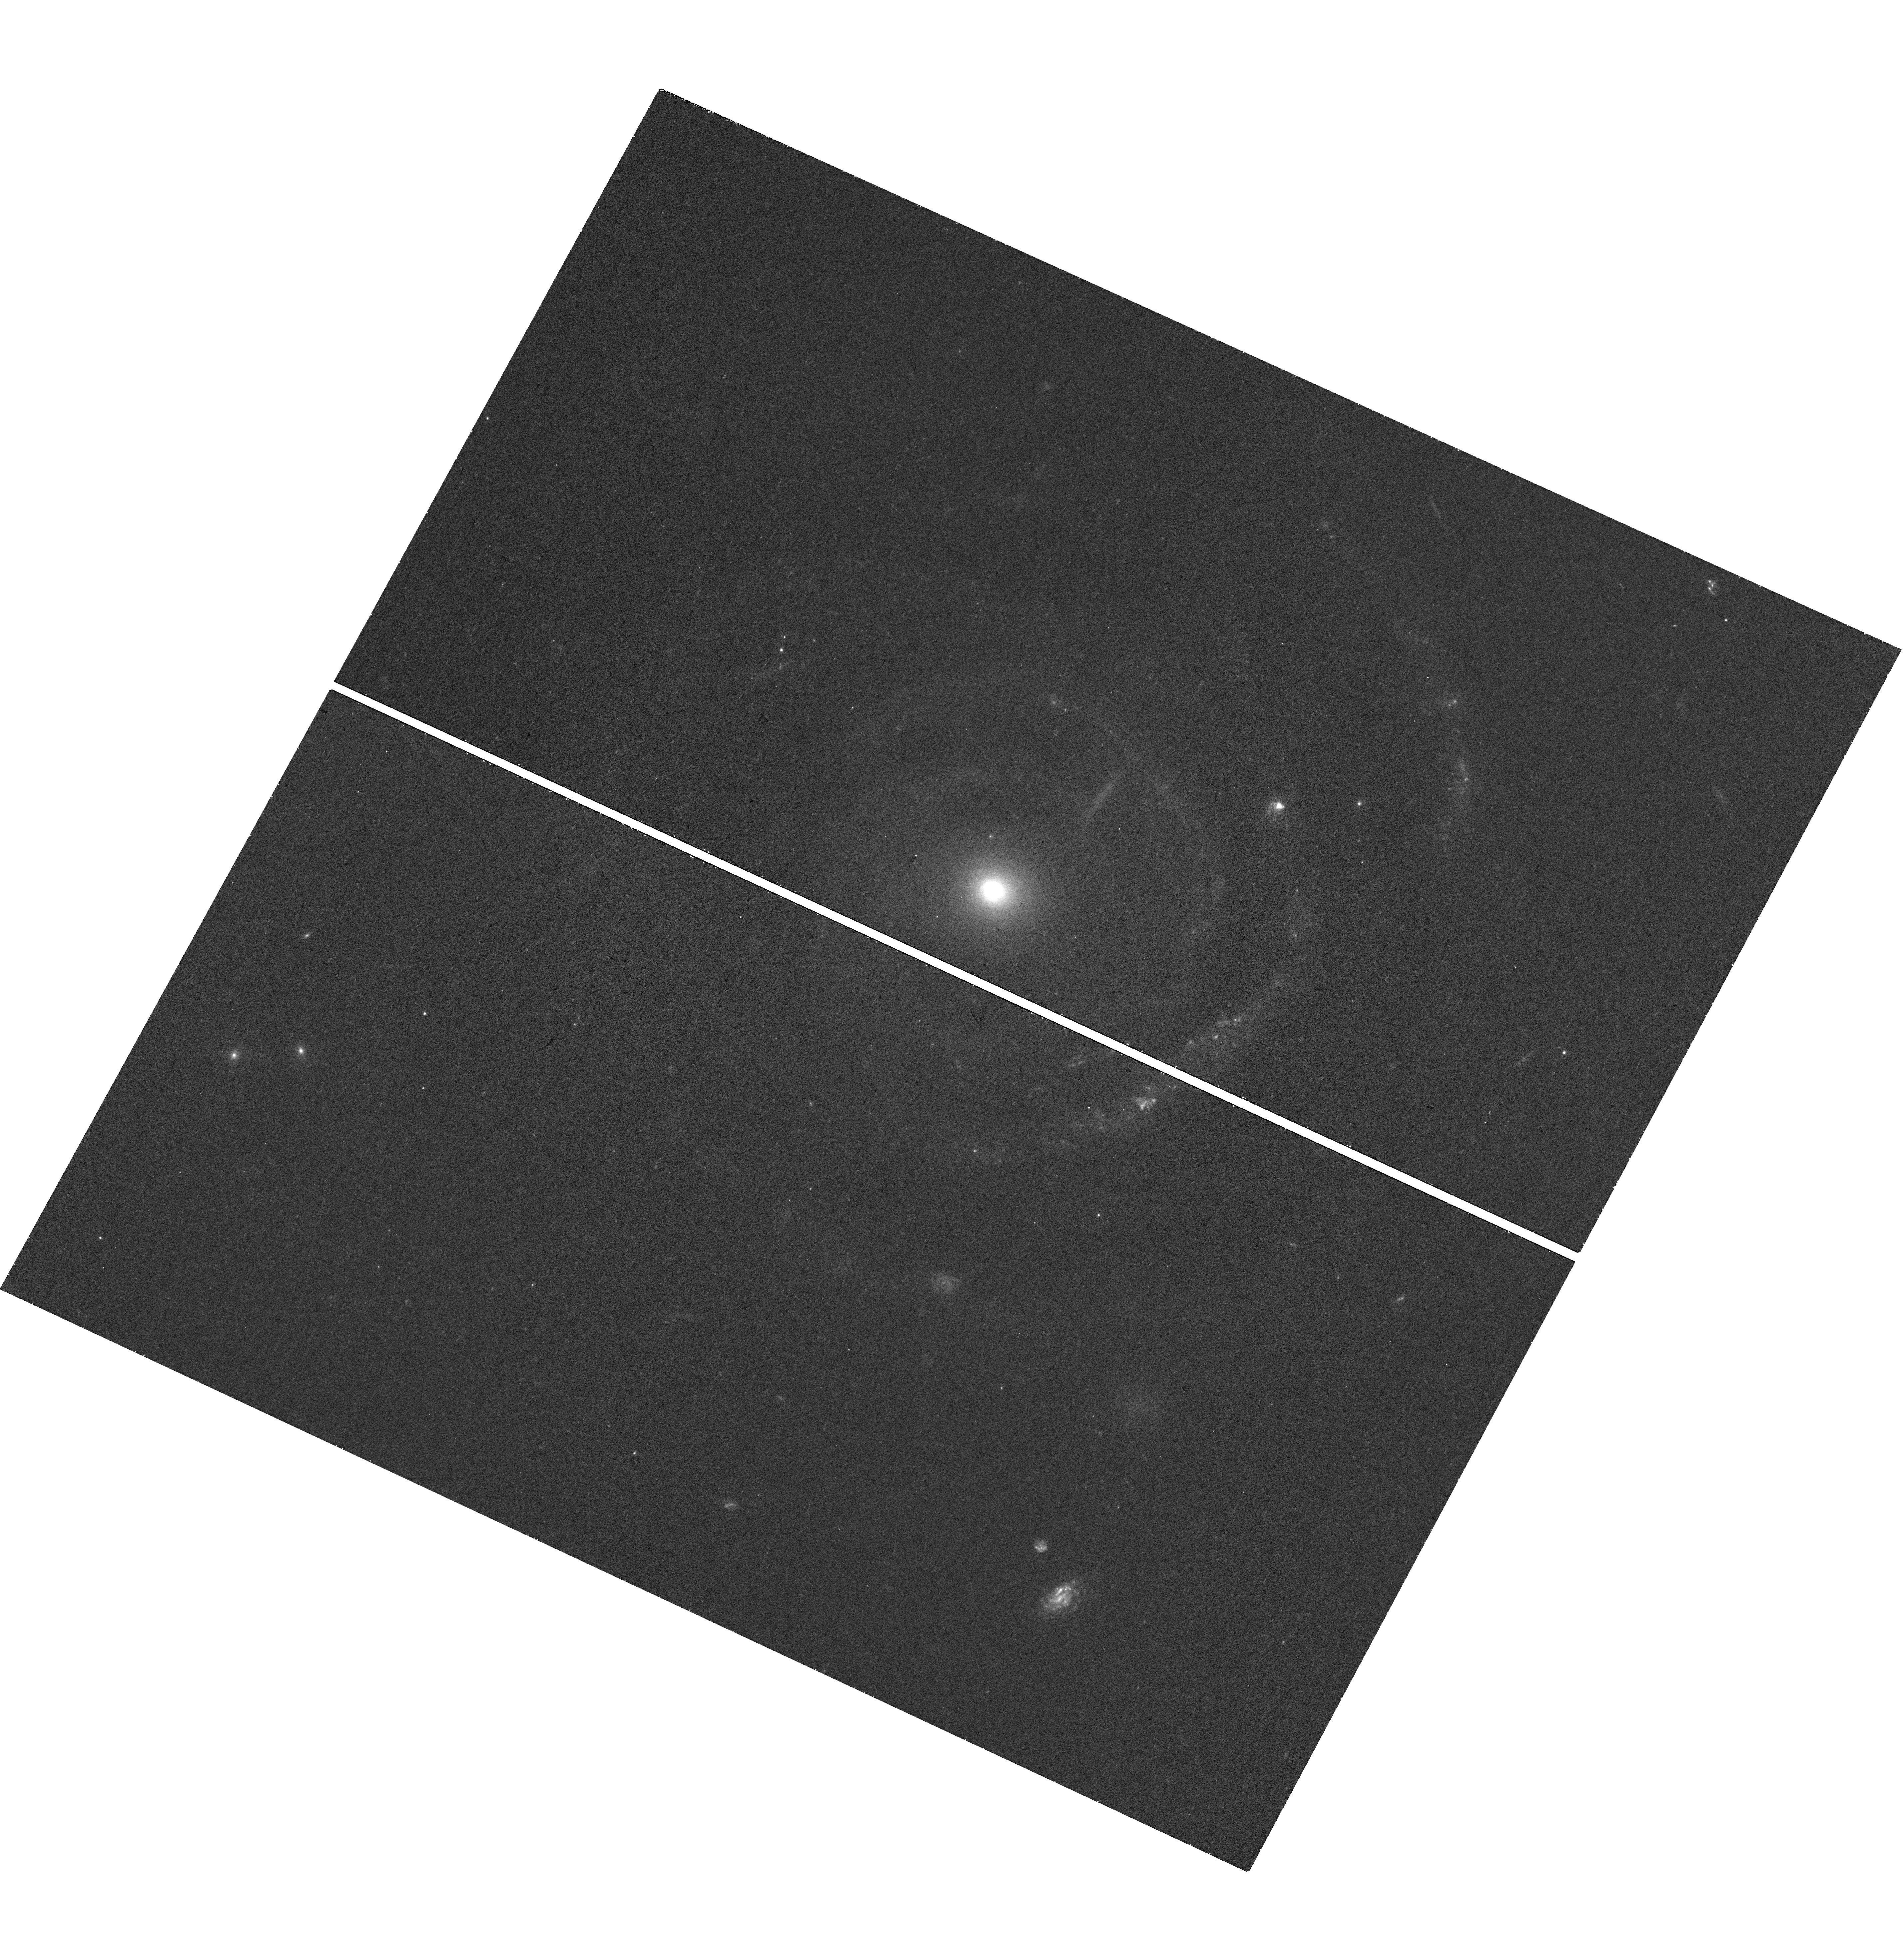
Target: MALIN-2
Instrument: WFC3/UVIS
Filter: F438W
Exposure: 21 min
Observation ID: hst_15186_58_wfc3_uvis_f438w_idj558

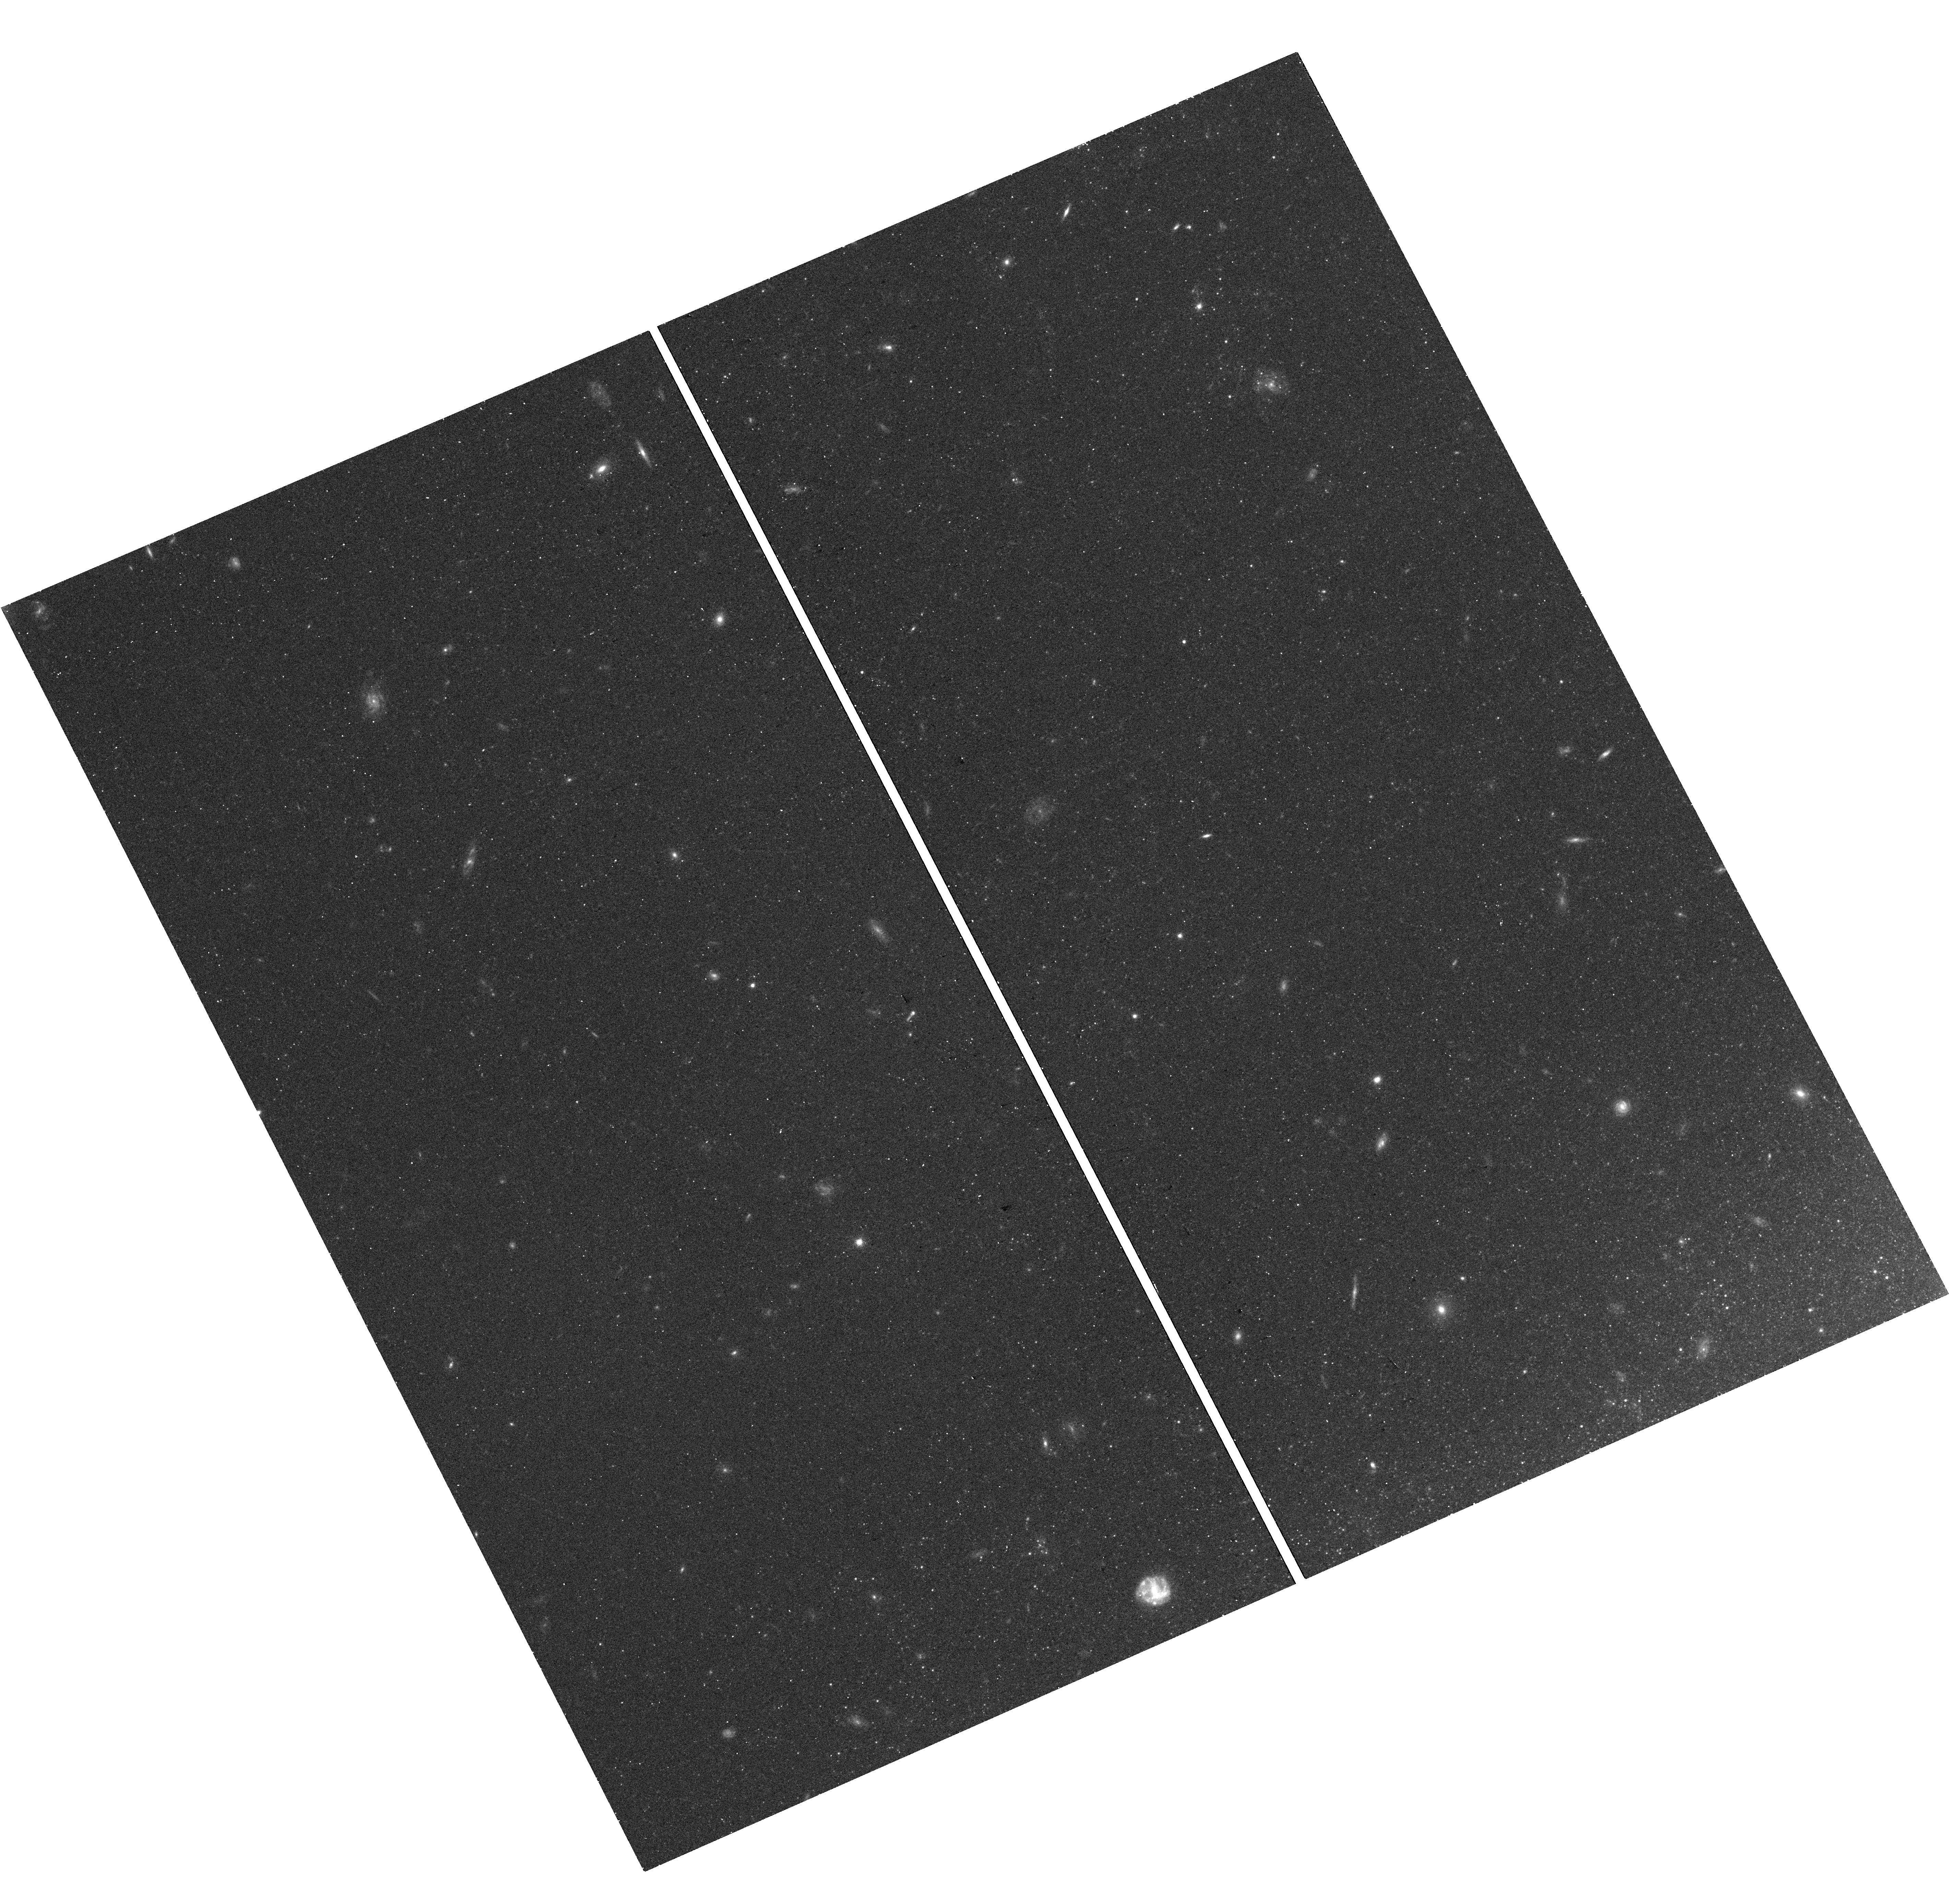
Target: NGC628XUV
Instrument: WFC3/UVIS
Filter: F600LP
Exposure: 14 min
Observation ID: hst_15186_02_wfc3_uvis_f600lp_idj502

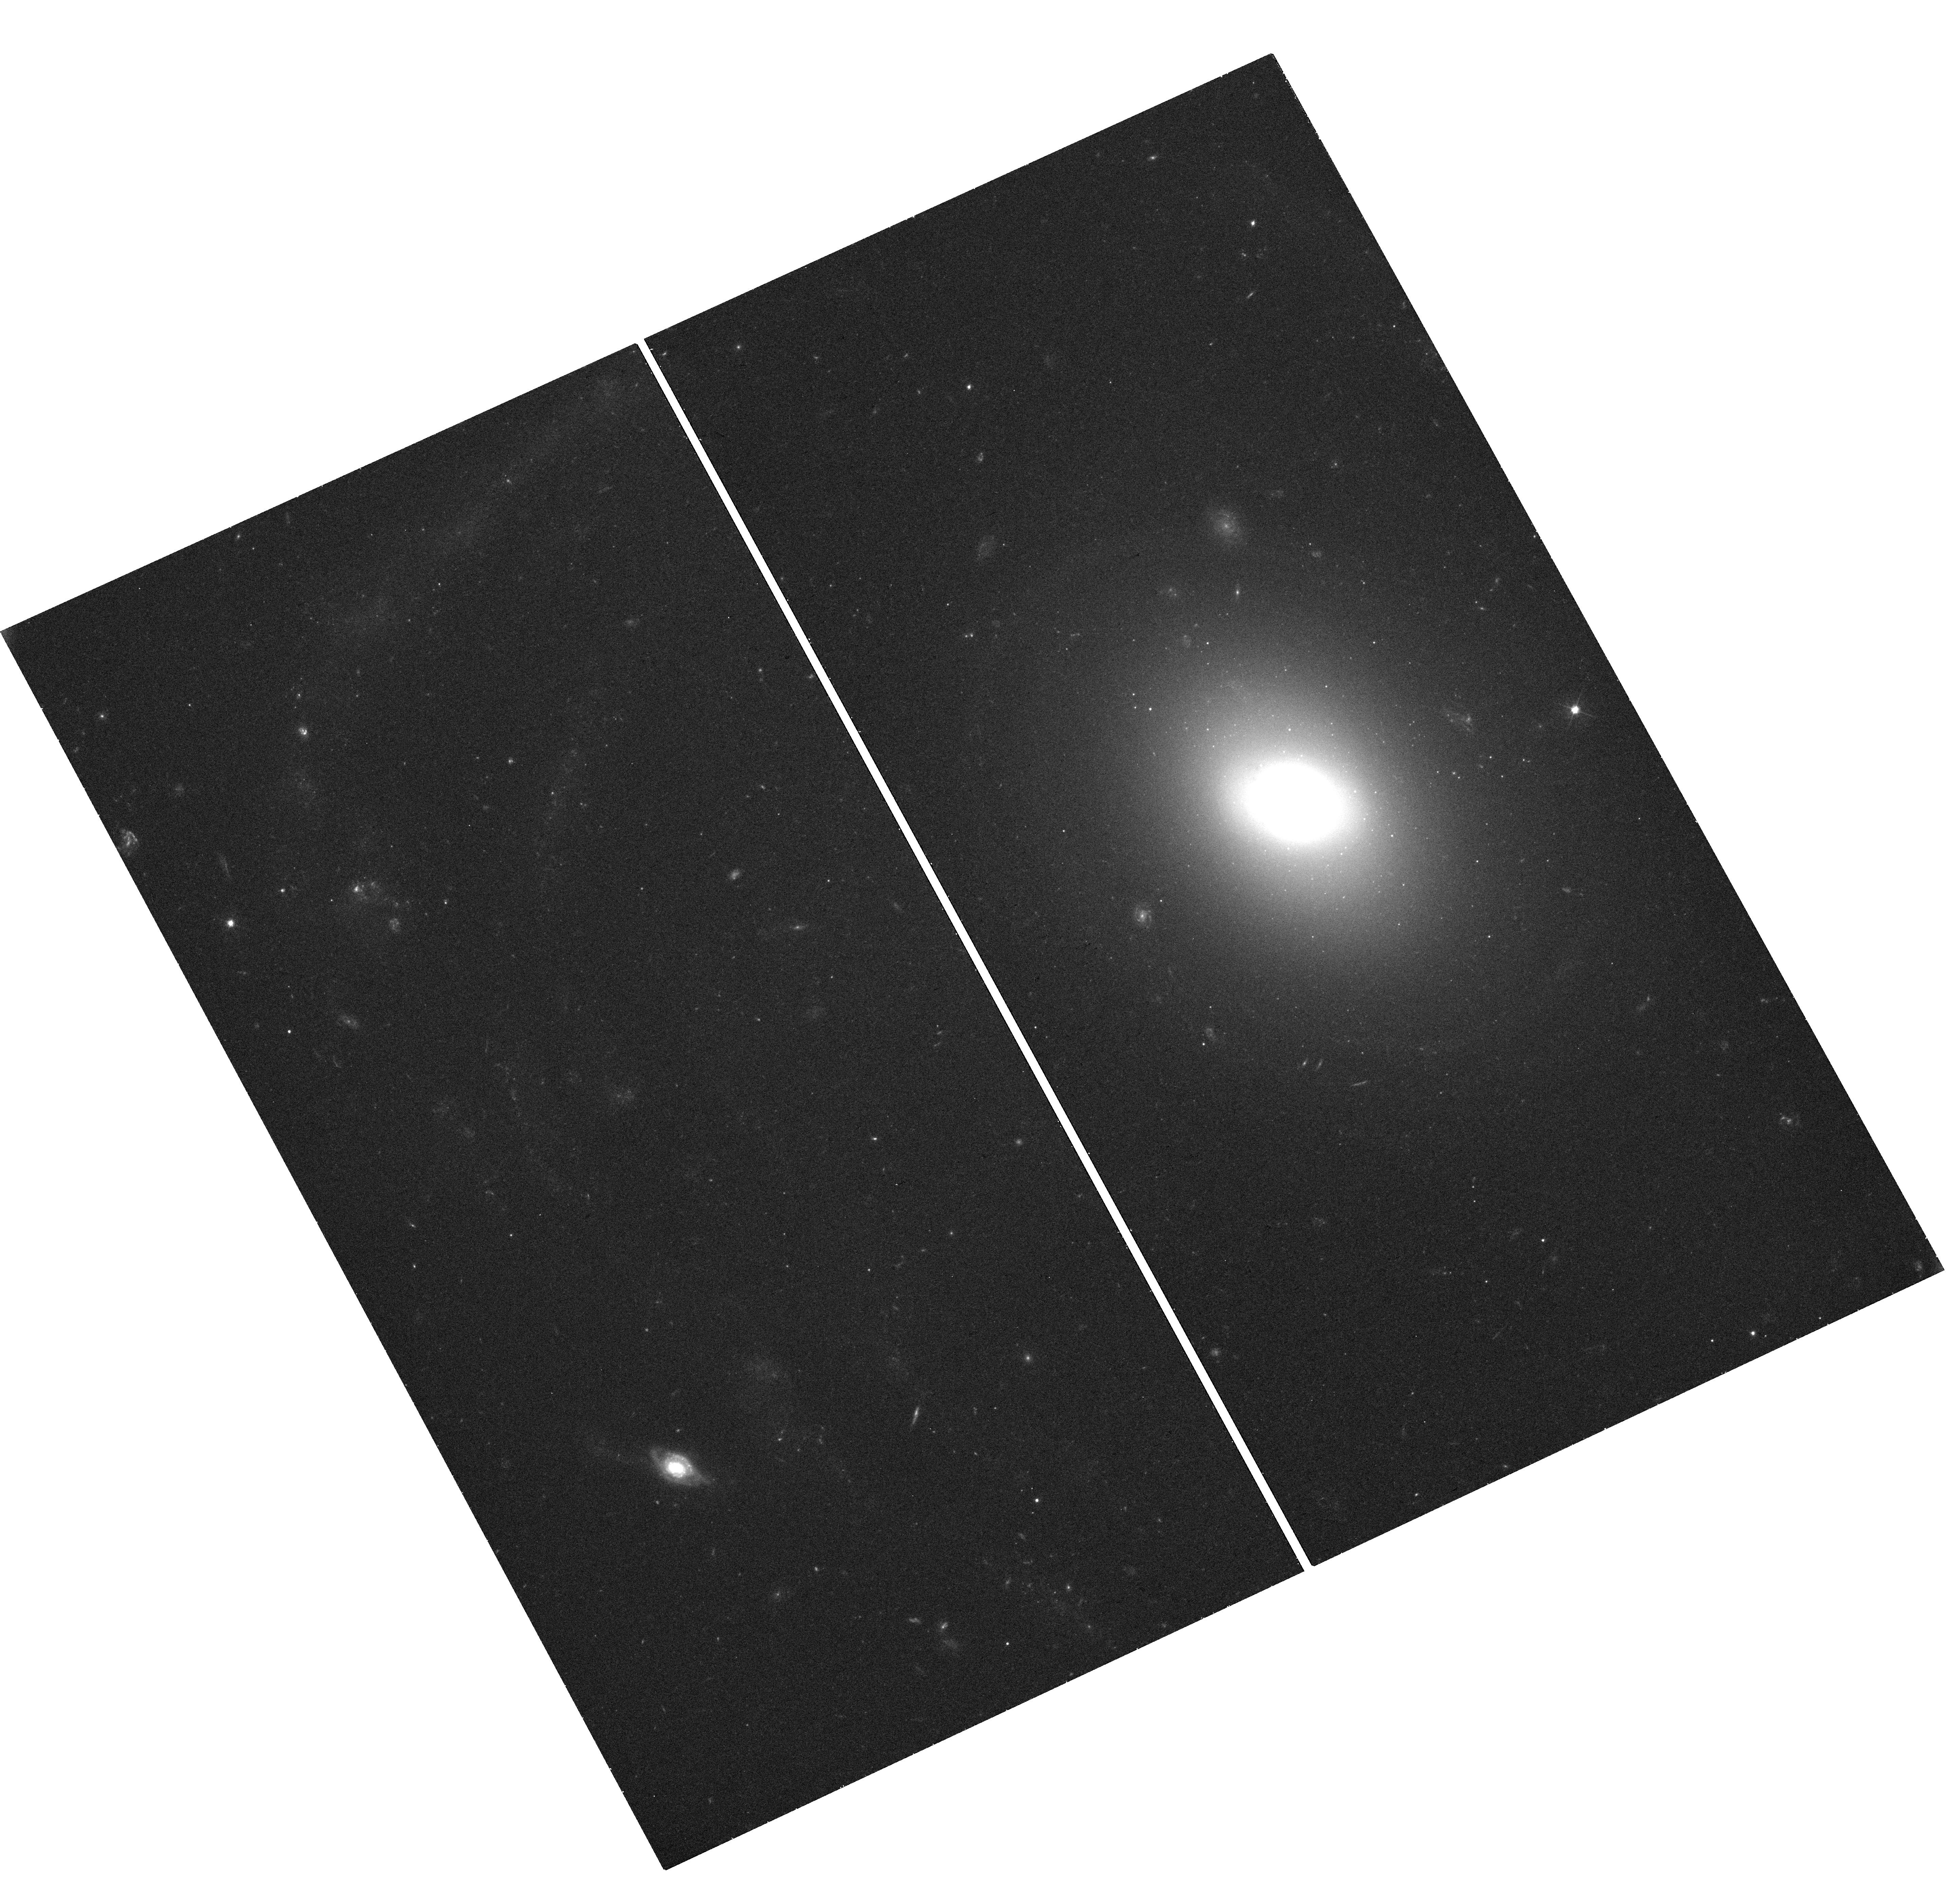
Target: UGC1382
Instrument: WFC3/UVIS
Filter: F475X
Exposure: 26 min
Observation ID: hst_15186_54_wfc3_uvis_f475x_idj554

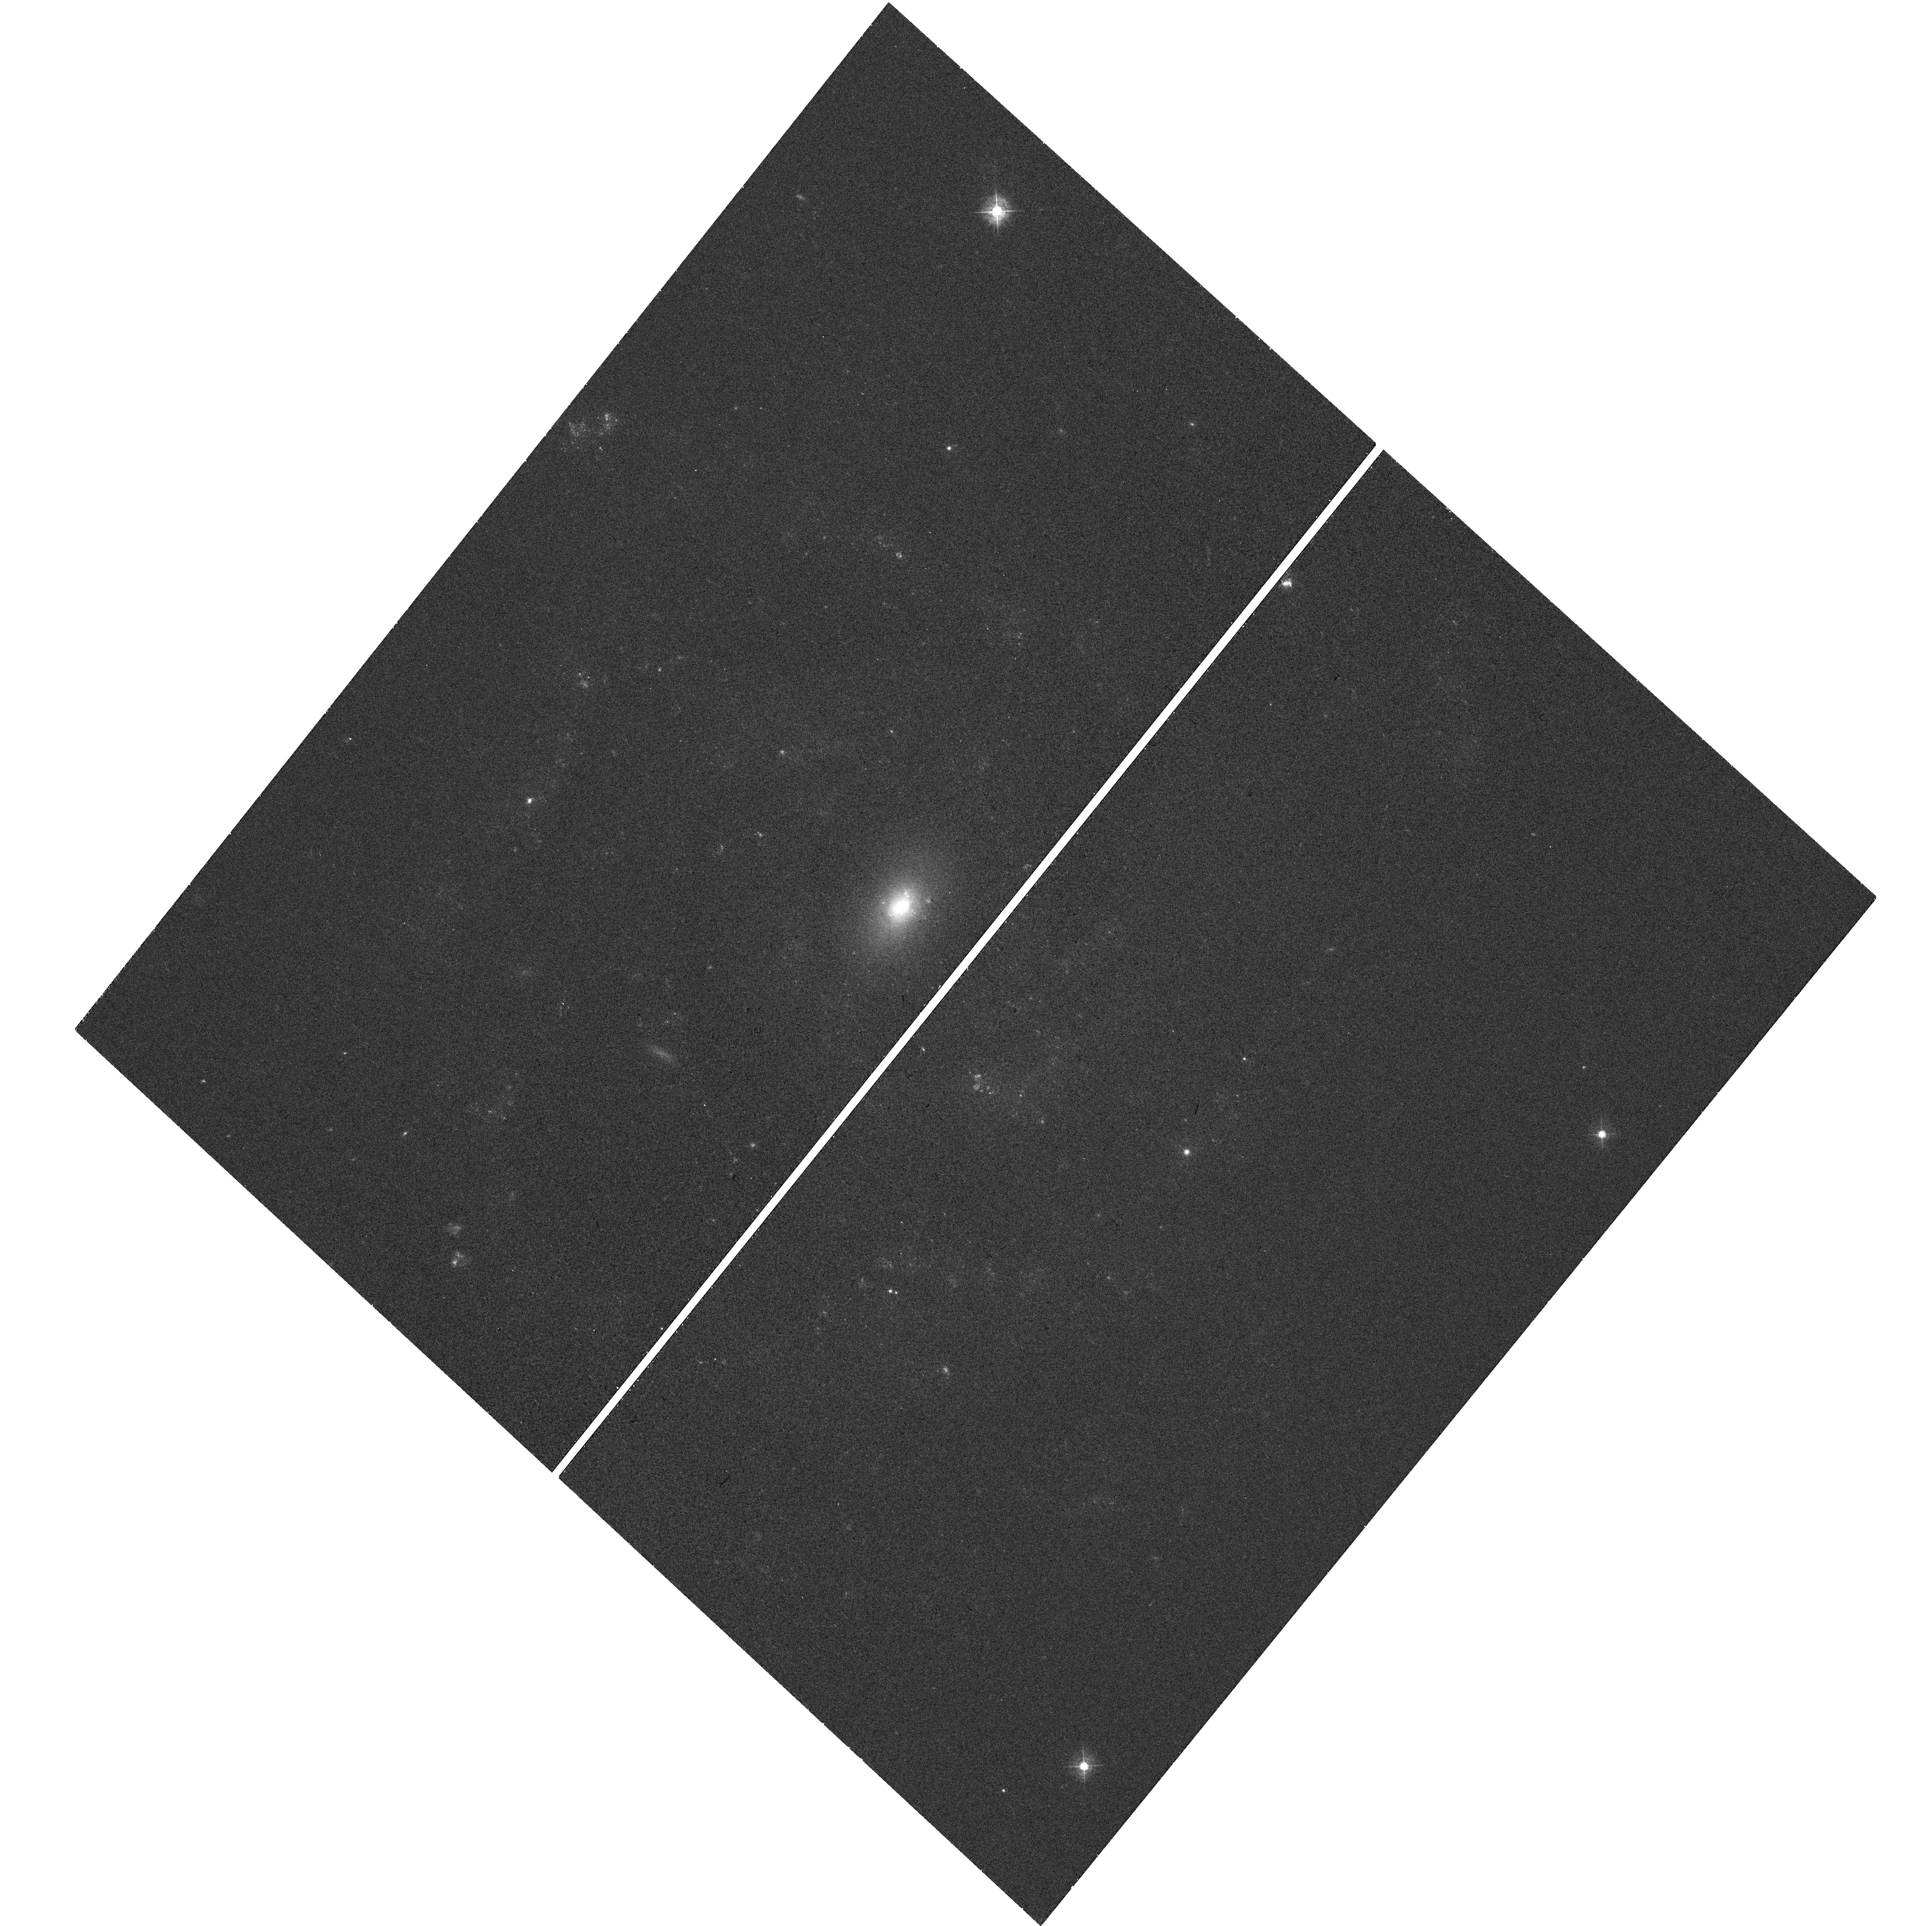
Target: UGC9024
Instrument: WFC3/UVIS
Filter: F438W
Exposure: 21 min
Observation ID: hst_15186_56_wfc3_uvis_f438w_idj556

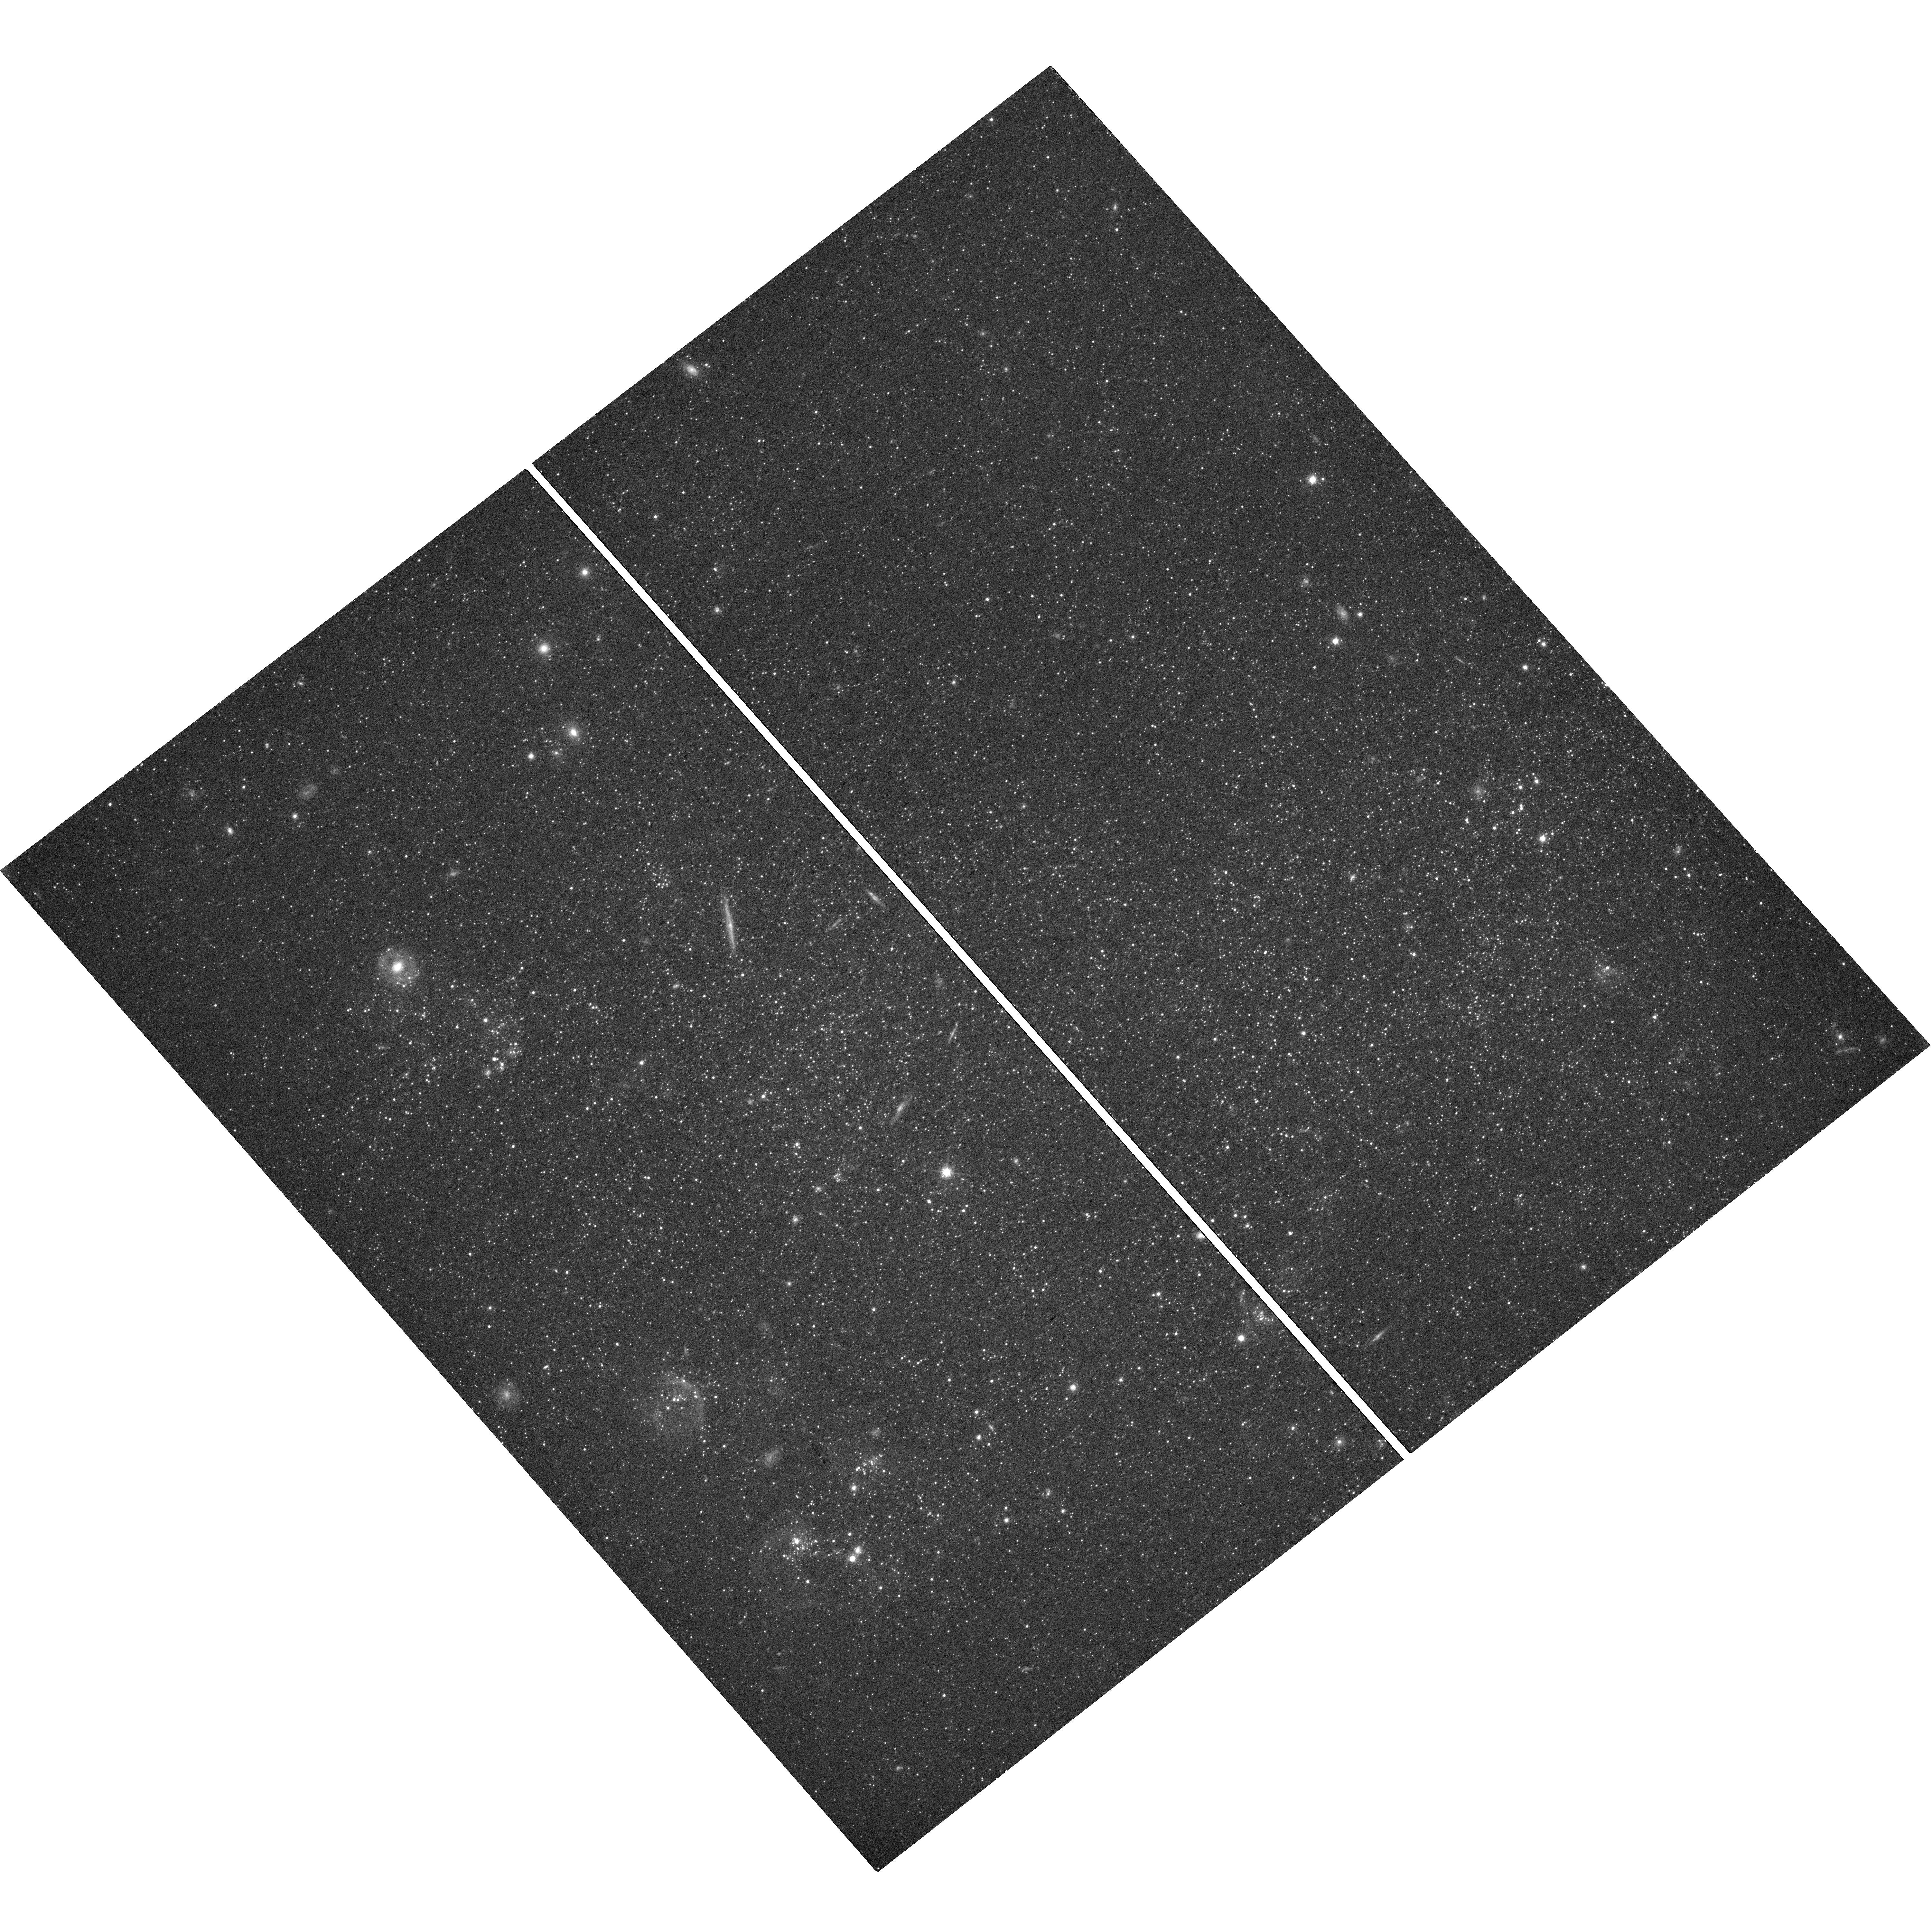
Target: HOLMBERG-I
Instrument: WFC3/UVIS
Filter: F600LP
Exposure: 19 min
Observation ID: hst_15186_01_wfc3_uvis_f600lp_idj501

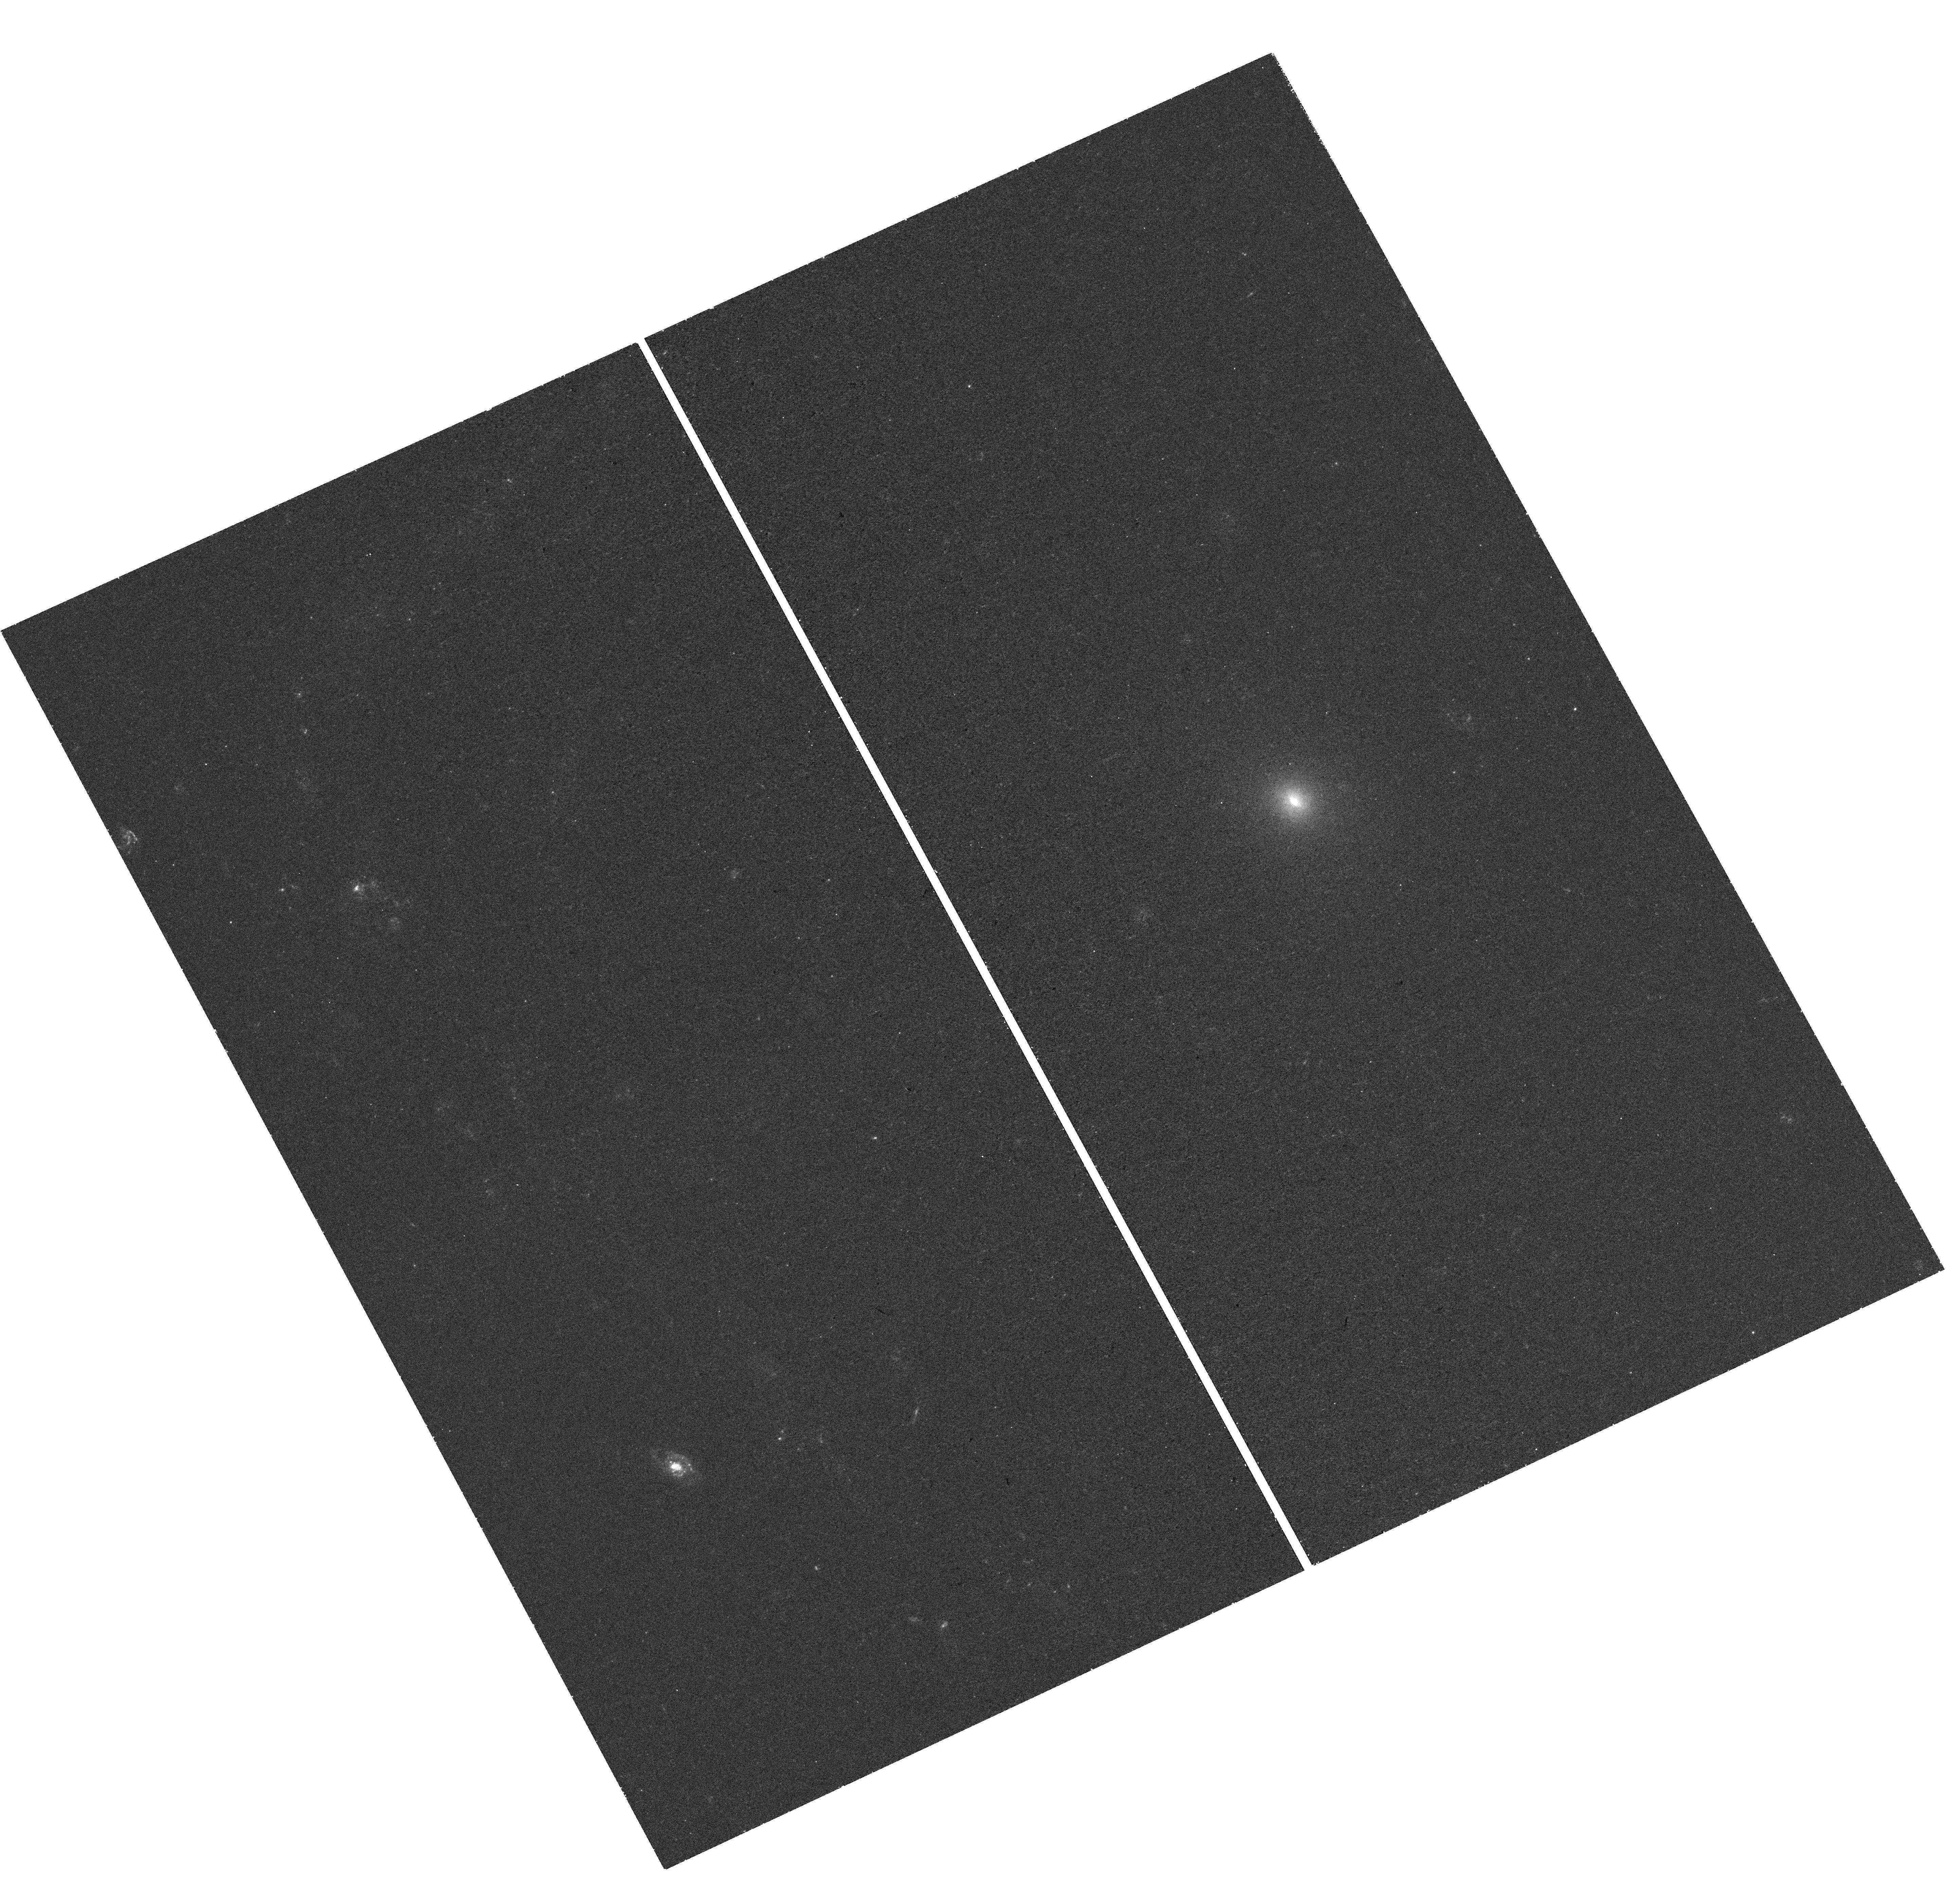
Target: UGC1382
Instrument: WFC3/UVIS
Filter: F300X
Exposure: 43 min
Observation ID: hst_15186_54_wfc3_uvis_f300x_idj554

Enabling HST UV Exploration of the Low Surface Brightness Universe: A Pilot Study with the WFC3 X Filter Set (PI: Thilker, David)

We request 17 orbits to conduct a pilot study to examine the effectiveness of the WFC3/UVIS F300X filter for studying fundamental problems in star formation in the low density regime. In principle, the broader bandpass and higher throughput of F300X can halve the required observing time relative to F275W, the filter of choice for studying young stellar populations in nearby galaxies. Together with F475W and F600LP, this X filter set may be as effective as standard UVIS broadband filters for characterizing the physical properties of such populations. We will observe 5 low surface brightness targets with a range of properties to test potential issues with F300X: the red tail to 4000A and a red leak beyond, ghosts, and the wider bandpass. Masses and ages of massive stars, young star clusters, and clumps derived from photometry from the X filter set will be compared with corresponding measurements from standard filters. Beyond testing, our program will provide the first sample spanning a range of LSB galaxy properties for which HST UV imaging will be obtained, and a glimpse into the ensemble properties of the quanta of star formation in these strange environments. The increased observing efficiency would make more tractable programs which require several tens to hundreds of orbits to aggregate sufficient numbers of massive stars, young star clusters, and clumps to build statistical samples. We are hopeful that our pilot observations will broadly enable high-resolution UV imaging exploration of the low density frontier of star formation while HST is still in good health.